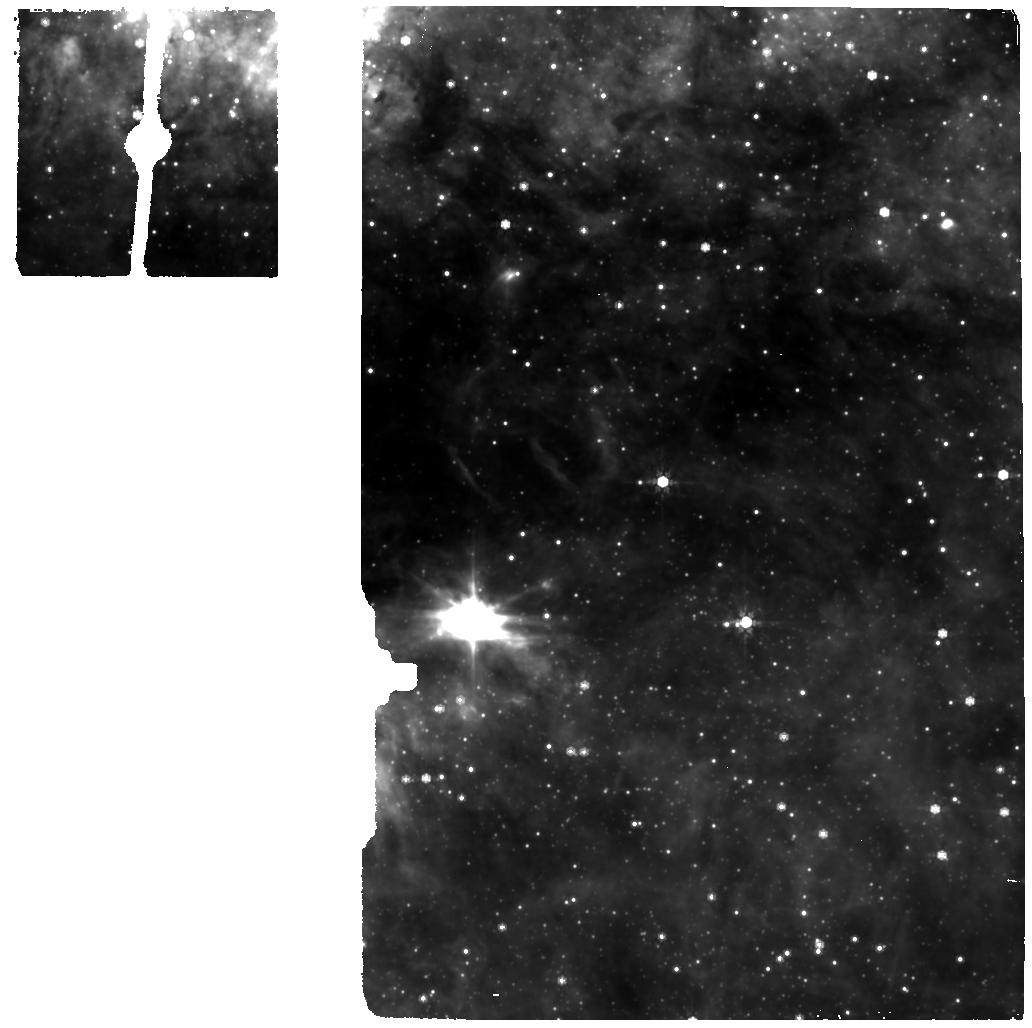
Target: MIRI-GC-BCKGR-1. Instrument: MIRI. Filter: F770W. Exposure: 7 min. Observation ID: jw02491-o012_t003_miri_f770w

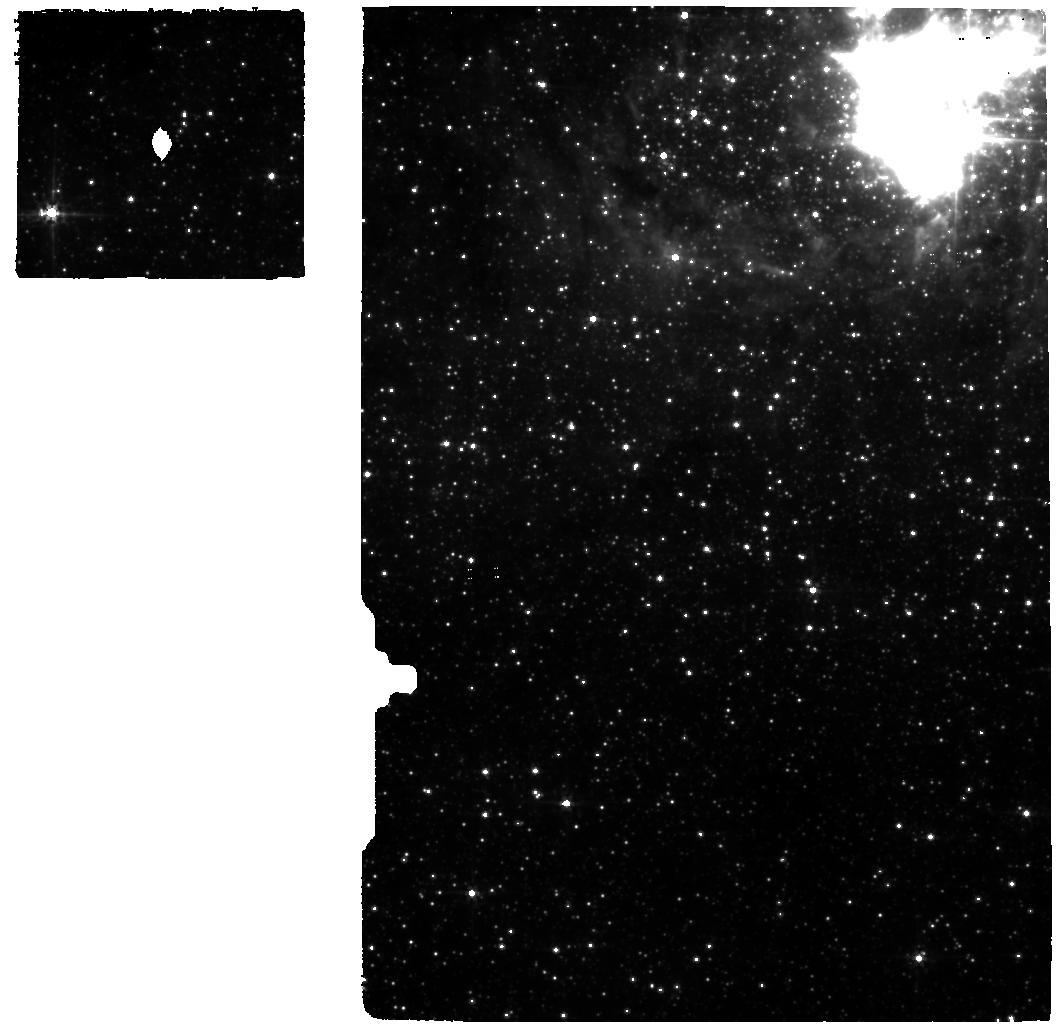
Target: GC-RC2-MIRI. Instrument: MIRI. Filter: F560W. Exposure: 26 min. Observation ID: jw02491-o005_t002_miri_f560w

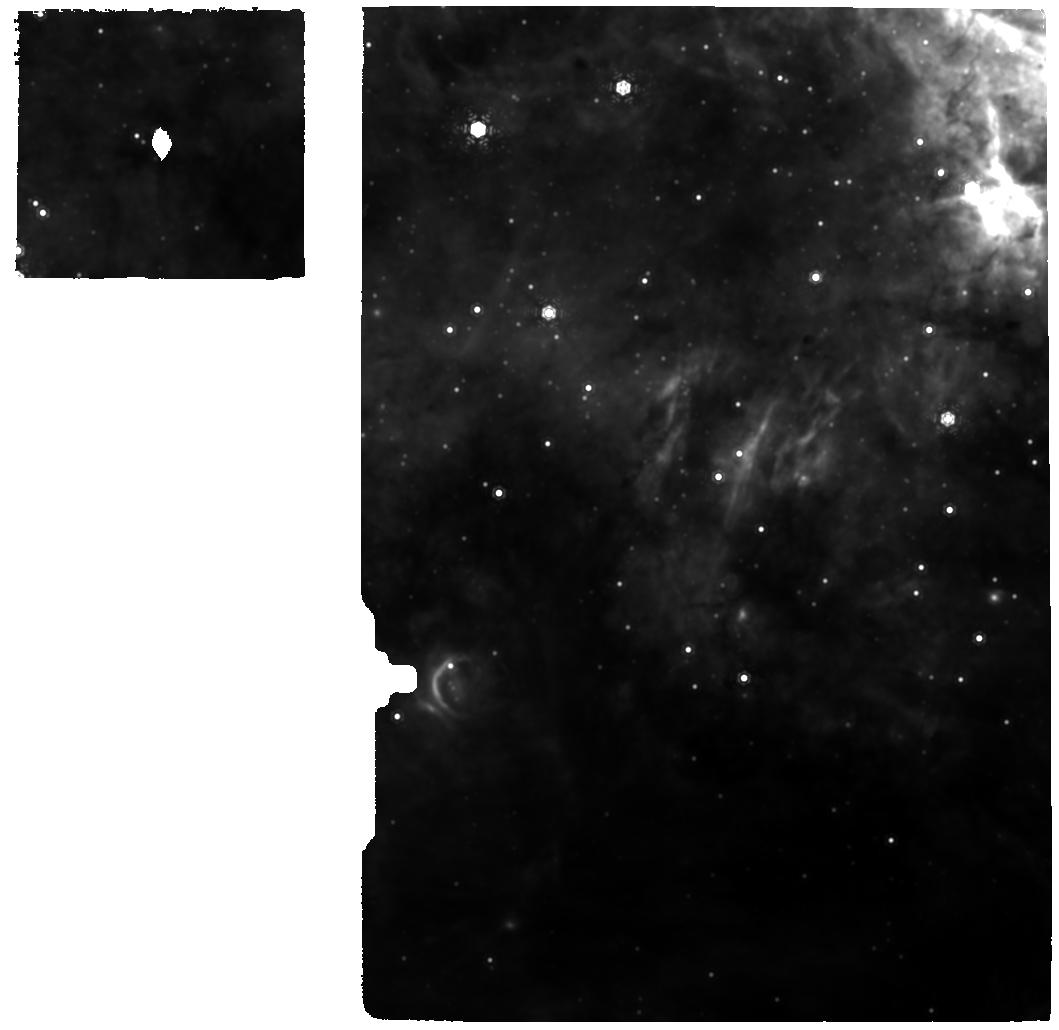
Target: GC-RC2-MIRI. Instrument: MIRI. Filter: F1130W. Exposure: 54 min. Observation ID: jw02491-o011_t002_miri_f1130w

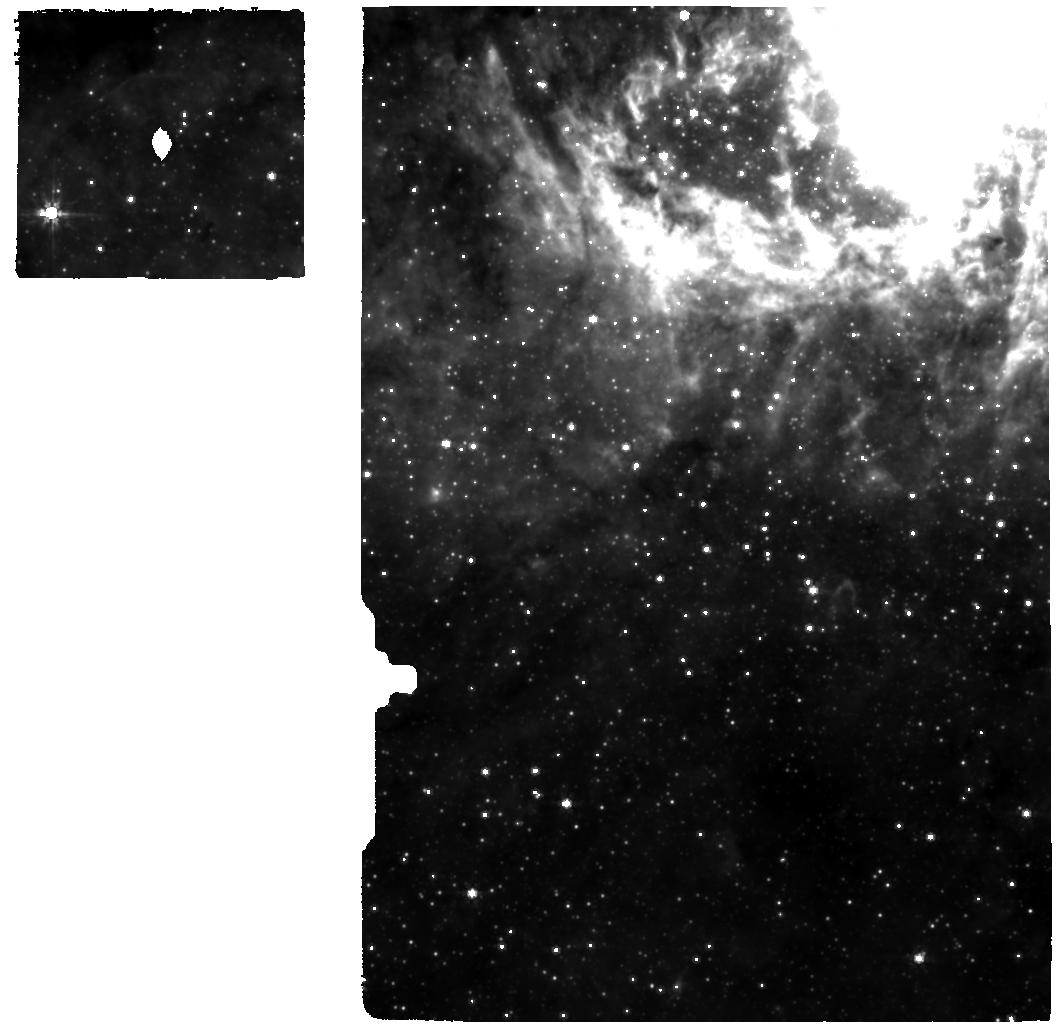
Target: GC-RC2-MIRI. Instrument: MIRI. Filter: F770W. Exposure: 26 min. Observation ID: jw02491-o005_t002_miri_f770w

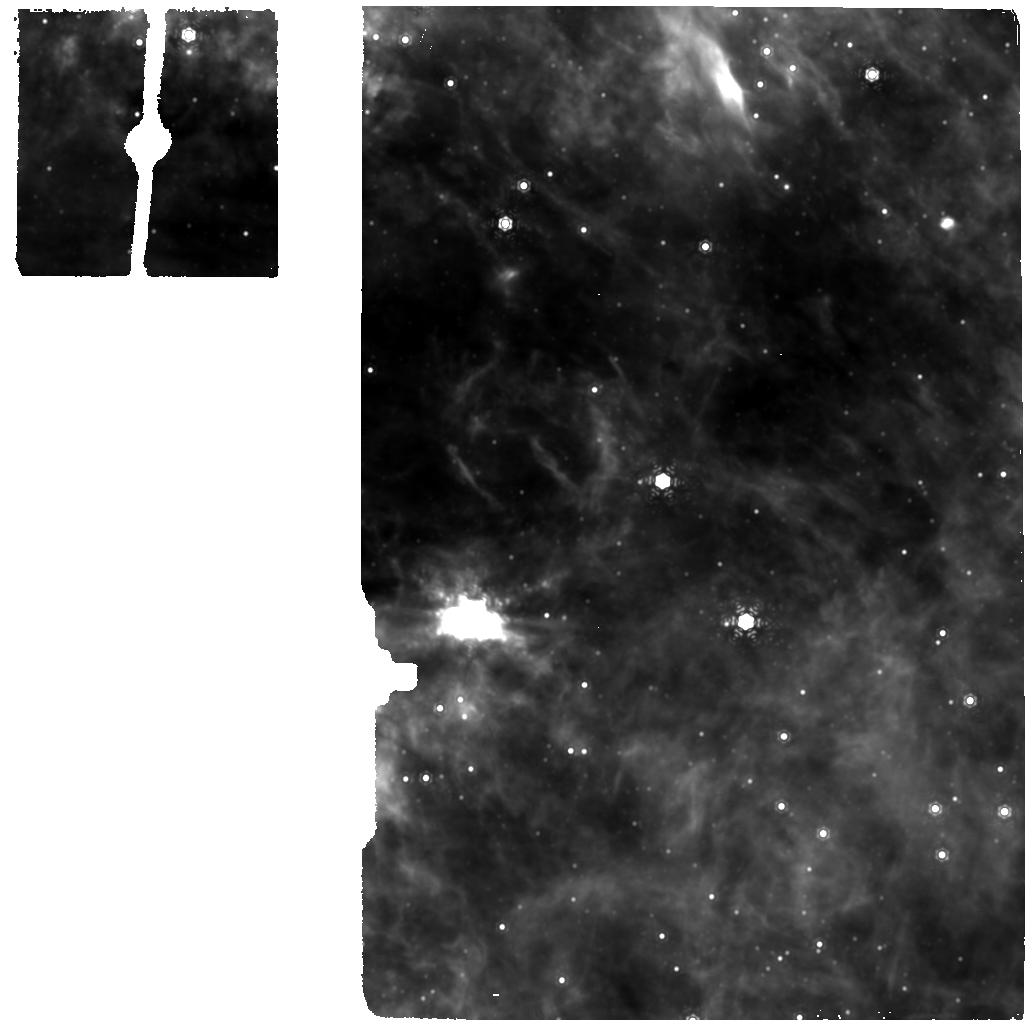
Target: MIRI-GC-BCKGR-1. Instrument: MIRI. Filter: F1130W. Exposure: 13 min. Observation ID: jw02491-o012_t003_miri_f1130w

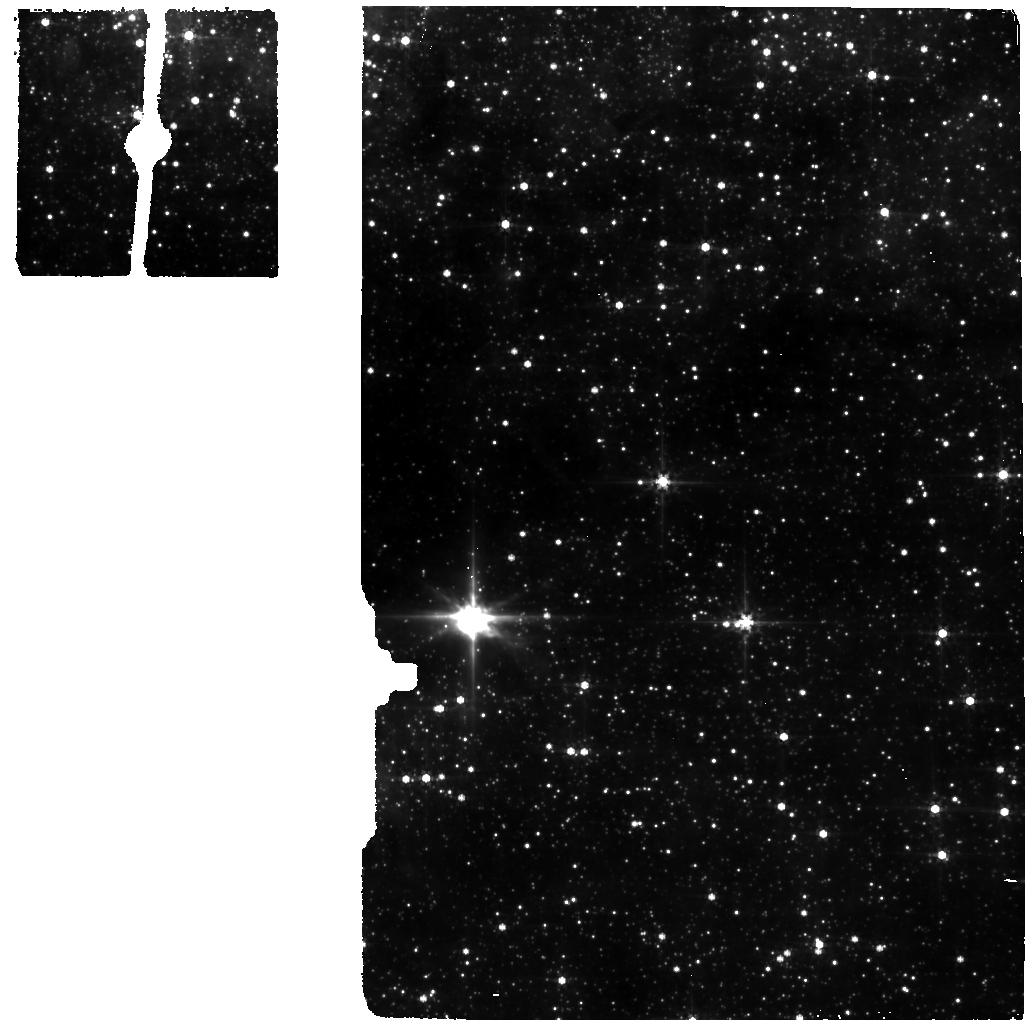
Target: MIRI-GC-BCKGR-1. Instrument: MIRI. Filter: F560W. Exposure: 7 min. Observation ID: jw02491-o012_t003_miri_f560w

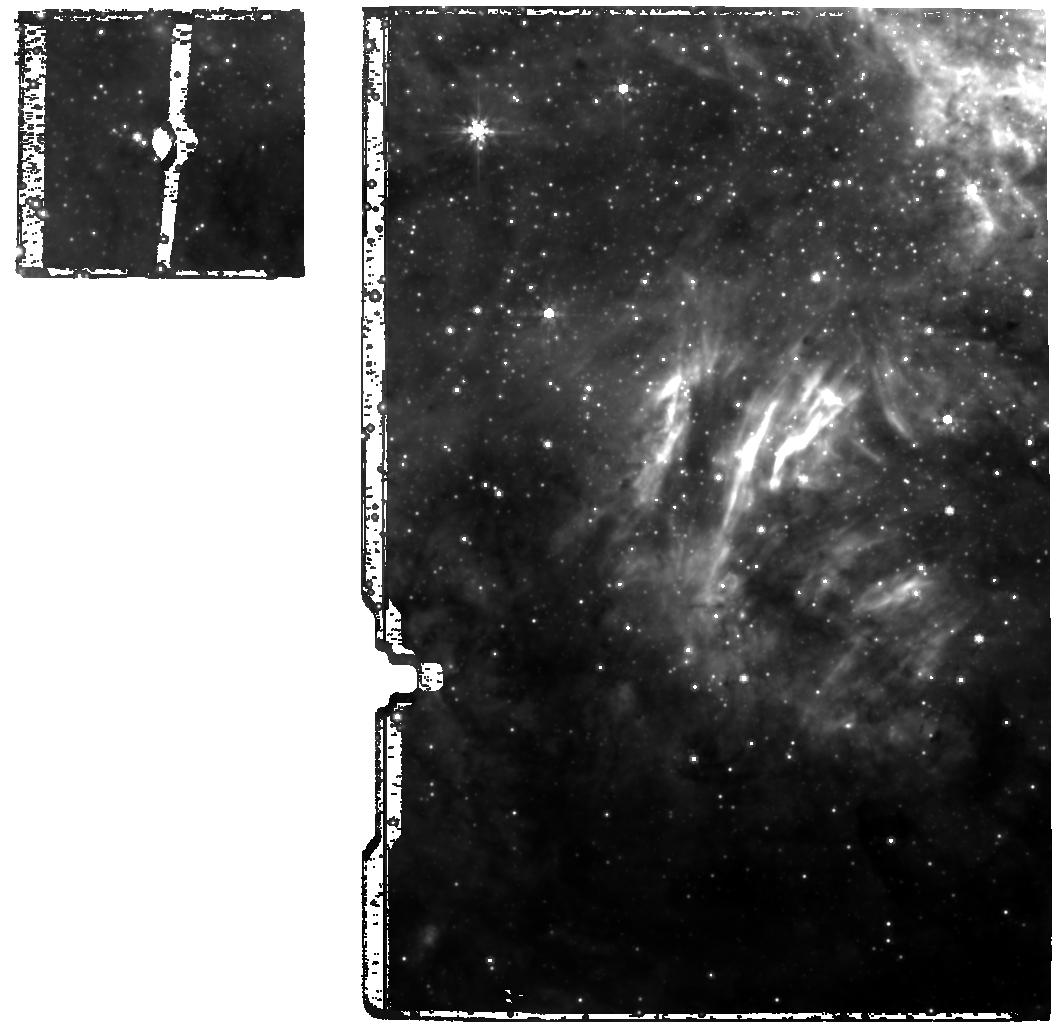
Target: GC-RC2-MIRI. Instrument: MIRI. Filter: F770W. Exposure: 26 min. Observation ID: jw02491-o011_t002_miri_f770w

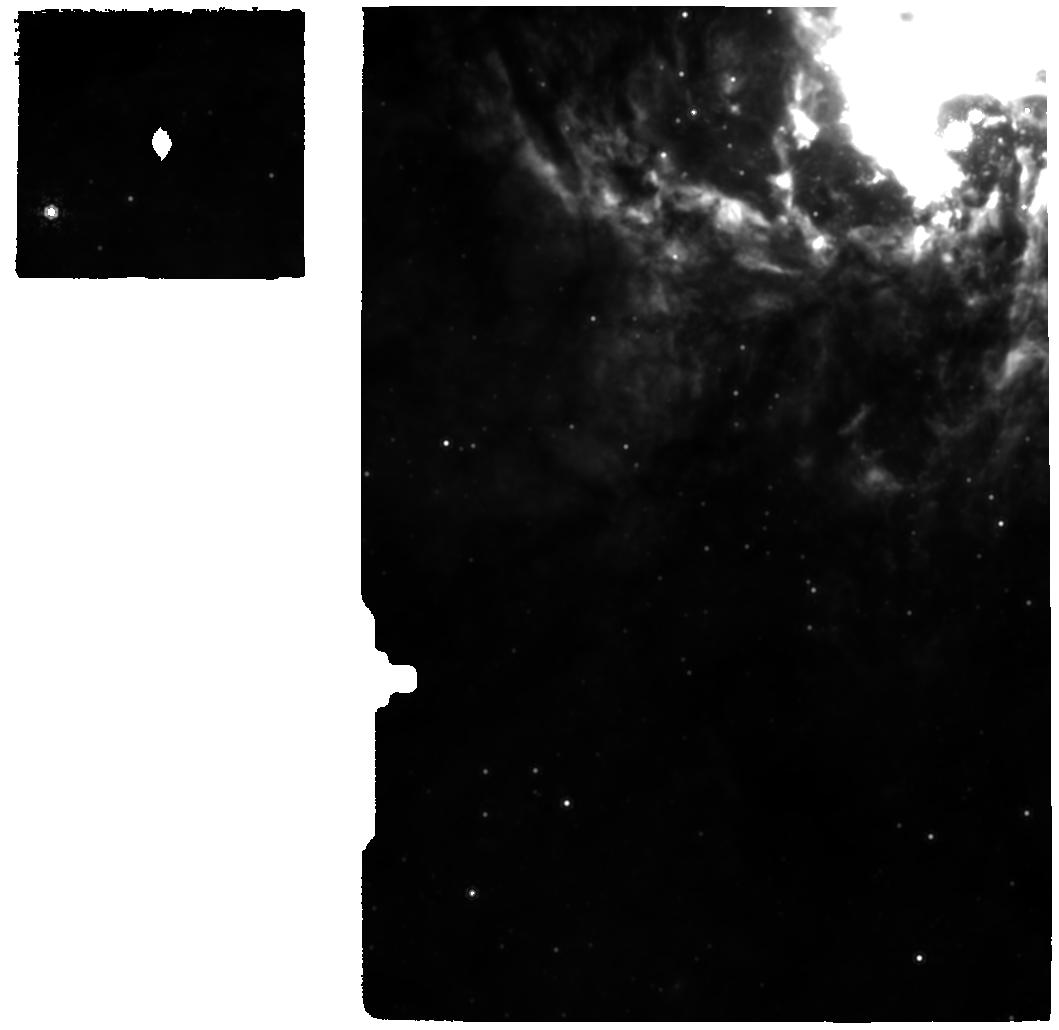
Target: GC-RC2-MIRI. Instrument: MIRI. Filter: F1130W. Exposure: 52 min. Observation ID: jw02491-o005_t002_miri_f1130w

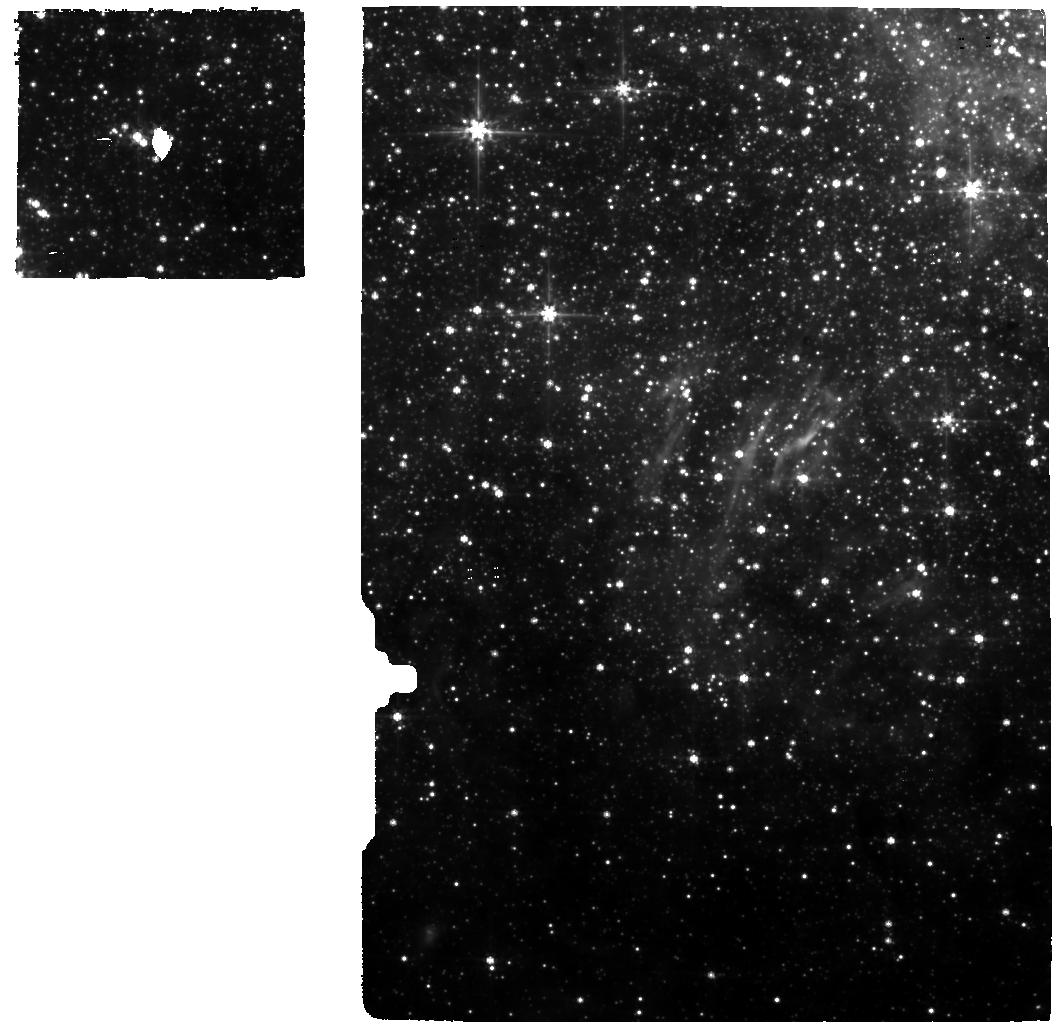
Target: GC-RC2-MIRI. Instrument: MIRI. Filter: F560W. Exposure: 26 min. Observation ID: jw02491-o011_t002_miri_f560w

Low-mass Star Formation in the Inner Parsec of our Galaxy (PI: Sabha, Nadeen B.)

Despite the need for very high gas densities to overcome the tidal field of the supermassive black hole (Sgr A*) and induce gravitational collapse, there is increasing evidence for star formation taking place at the heart of the Milky Way. With the superb capabilities of the JWST MIRI MRS integral field spectrograph, we will finally be able to test the hypothesis of low-mass star formation at the Galactic Centre (GC). We propose to observe a group of faint mid-infrared sources in the nuclear star cluster to uncover their true nature. Their extreme infrared excess and spectral indices (based on long integration VLT L- and N-band data) and their association with photoevaporative protoplanetary disk-like counterparts in the radio, make them prime candidates for embedded low-mass young stars, located just about 0.5 pc in projection away from Sgr A*. Only MIRI MRS will be able to study and even characterise these sources in such unprecedented detail that was only possible so far for nearby star forming regions. Confirming the presence of low-mass young stars at the GC has implications on disk dispersion time-scales in dense clusters, which opens up the potential for planet formation in the tidally stressed environment of galactic nuclei.